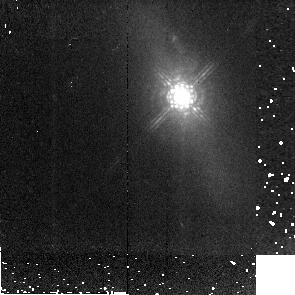
Target: MRK766. Instrument: NICMOS/NIC2. Filter: POL240L. Exposure: 6 min. Observation ID: n91e06060

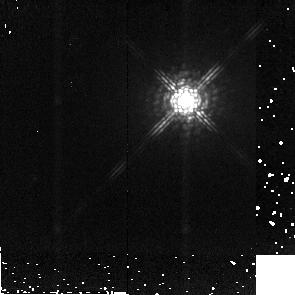
Target: MRK1239. Instrument: NICMOS/NIC2. Filter: POL240L. Exposure: 6 min. Observation ID: n91e05060

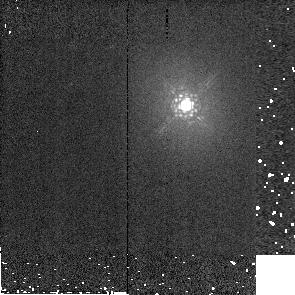
Target: NGC4593. Instrument: NICMOS/NIC2. Filter: POL240L. Exposure: 1 min. Observation ID: n91e03030

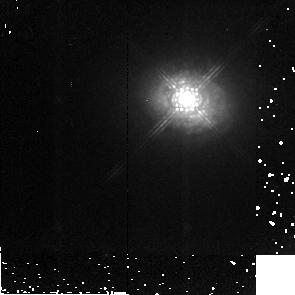
Target: ESO323-G077. Instrument: NICMOS/NIC2. Filter: POL0L. Exposure: 6 min. Observation ID: n91e04040

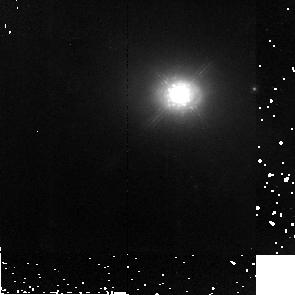
Target: NGC3227. Instrument: NICMOS/NIC2. Filter: POL240L. Exposure: 6 min. Observation ID: n91e01060

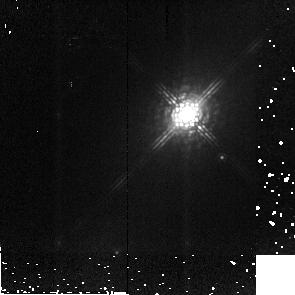
Target: FAIRALL51. Instrument: NICMOS/NIC2. Filter: POL120L. Exposure: 7 min. Observation ID: n91e02050

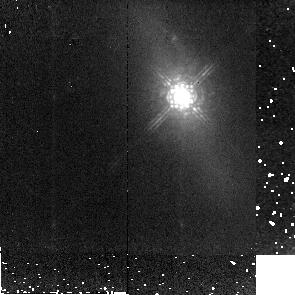
Target: MRK766. Instrument: NICMOS/NIC2. Filter: POL120L. Exposure: 6 min. Observation ID: n91e06050

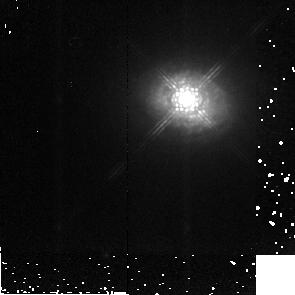
Target: ESO323-G077. Instrument: NICMOS/NIC2. Filter: POL240L. Exposure: 6 min. Observation ID: n91e04060

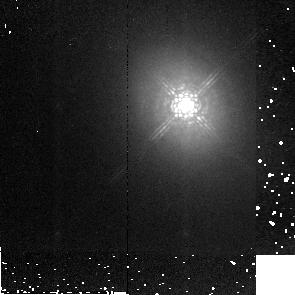
Target: NGC4593. Instrument: NICMOS/NIC2. Filter: POL120L. Exposure: 6 min. Observation ID: n91e03050

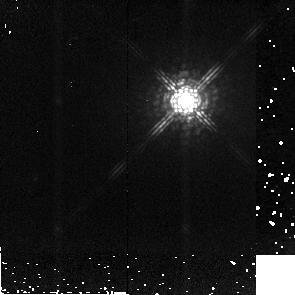
Target: MRK1239. Instrument: NICMOS/NIC2. Filter: POL120L. Exposure: 6 min. Observation ID: n91e05050

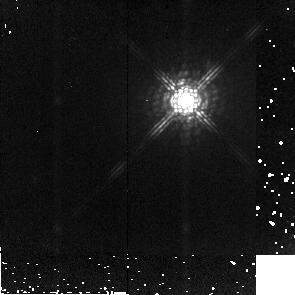
Target: MRK1239. Instrument: NICMOS/NIC2. Filter: POL0L. Exposure: 6 min. Observation ID: n91e05040

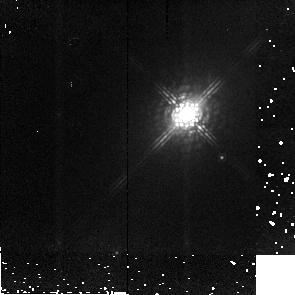
Target: FAIRALL51. Instrument: NICMOS/NIC2. Filter: POL0L. Exposure: 7 min. Observation ID: n91e02040

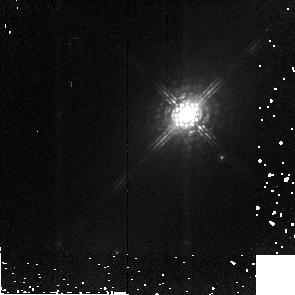
Target: FAIRALL51. Instrument: NICMOS/NIC2. Filter: POL240L. Exposure: 7 min. Observation ID: n91e02060

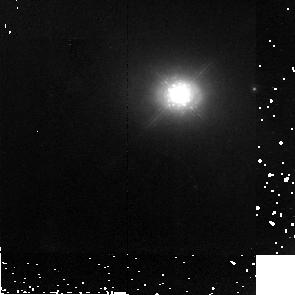
Target: NGC3227. Instrument: NICMOS/NIC2. Filter: POL120L. Exposure: 6 min. Observation ID: n91e01050

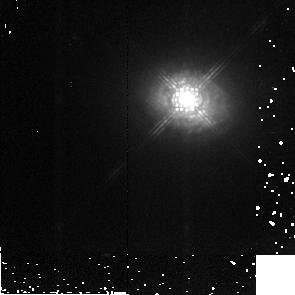
Target: ESO323-G077. Instrument: NICMOS/NIC2. Filter: POL120L. Exposure: 6 min. Observation ID: n91e04050

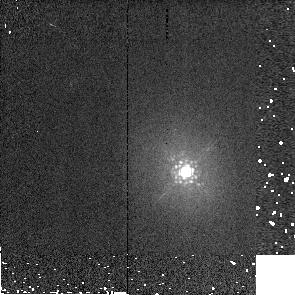
Target: NGC4593. Instrument: NICMOS/NIC2. Filter: POL0L. Exposure: 1 min. Observation ID: n91e03090

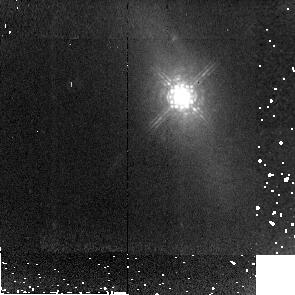
Target: MRK766. Instrument: NICMOS/NIC2. Filter: POL0L. Exposure: 6 min. Observation ID: n91e06040

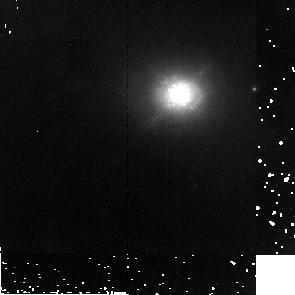
Target: NGC3227. Instrument: NICMOS/NIC2. Filter: POL0L. Exposure: 6 min. Observation ID: n91e01040

The nuclear scattering geometry of Seyfert galaxies (PI: Robinson, Andrew)

Orientation-based unification schemes are now well-established as the basis for understanding the relationships between different classes of AGN. However, our recent study of the optical polarization properties of Seyfert 1 galaxies indicates that scattered light emerging from these objects often follows a different path to that in Seyfert 2's, indicating that the simplest unification geometry is incomplete. We have developed a generic scattering model for Seyfert nuclei which includes a compact, equatorial scattering region located within the circum-nuclear torus and the 'classic' polar scattering region outside it. We propose to test this model by using NICMOS to make NIR imaging observations that will allow us to isolate the two scattering regions within individual objects.